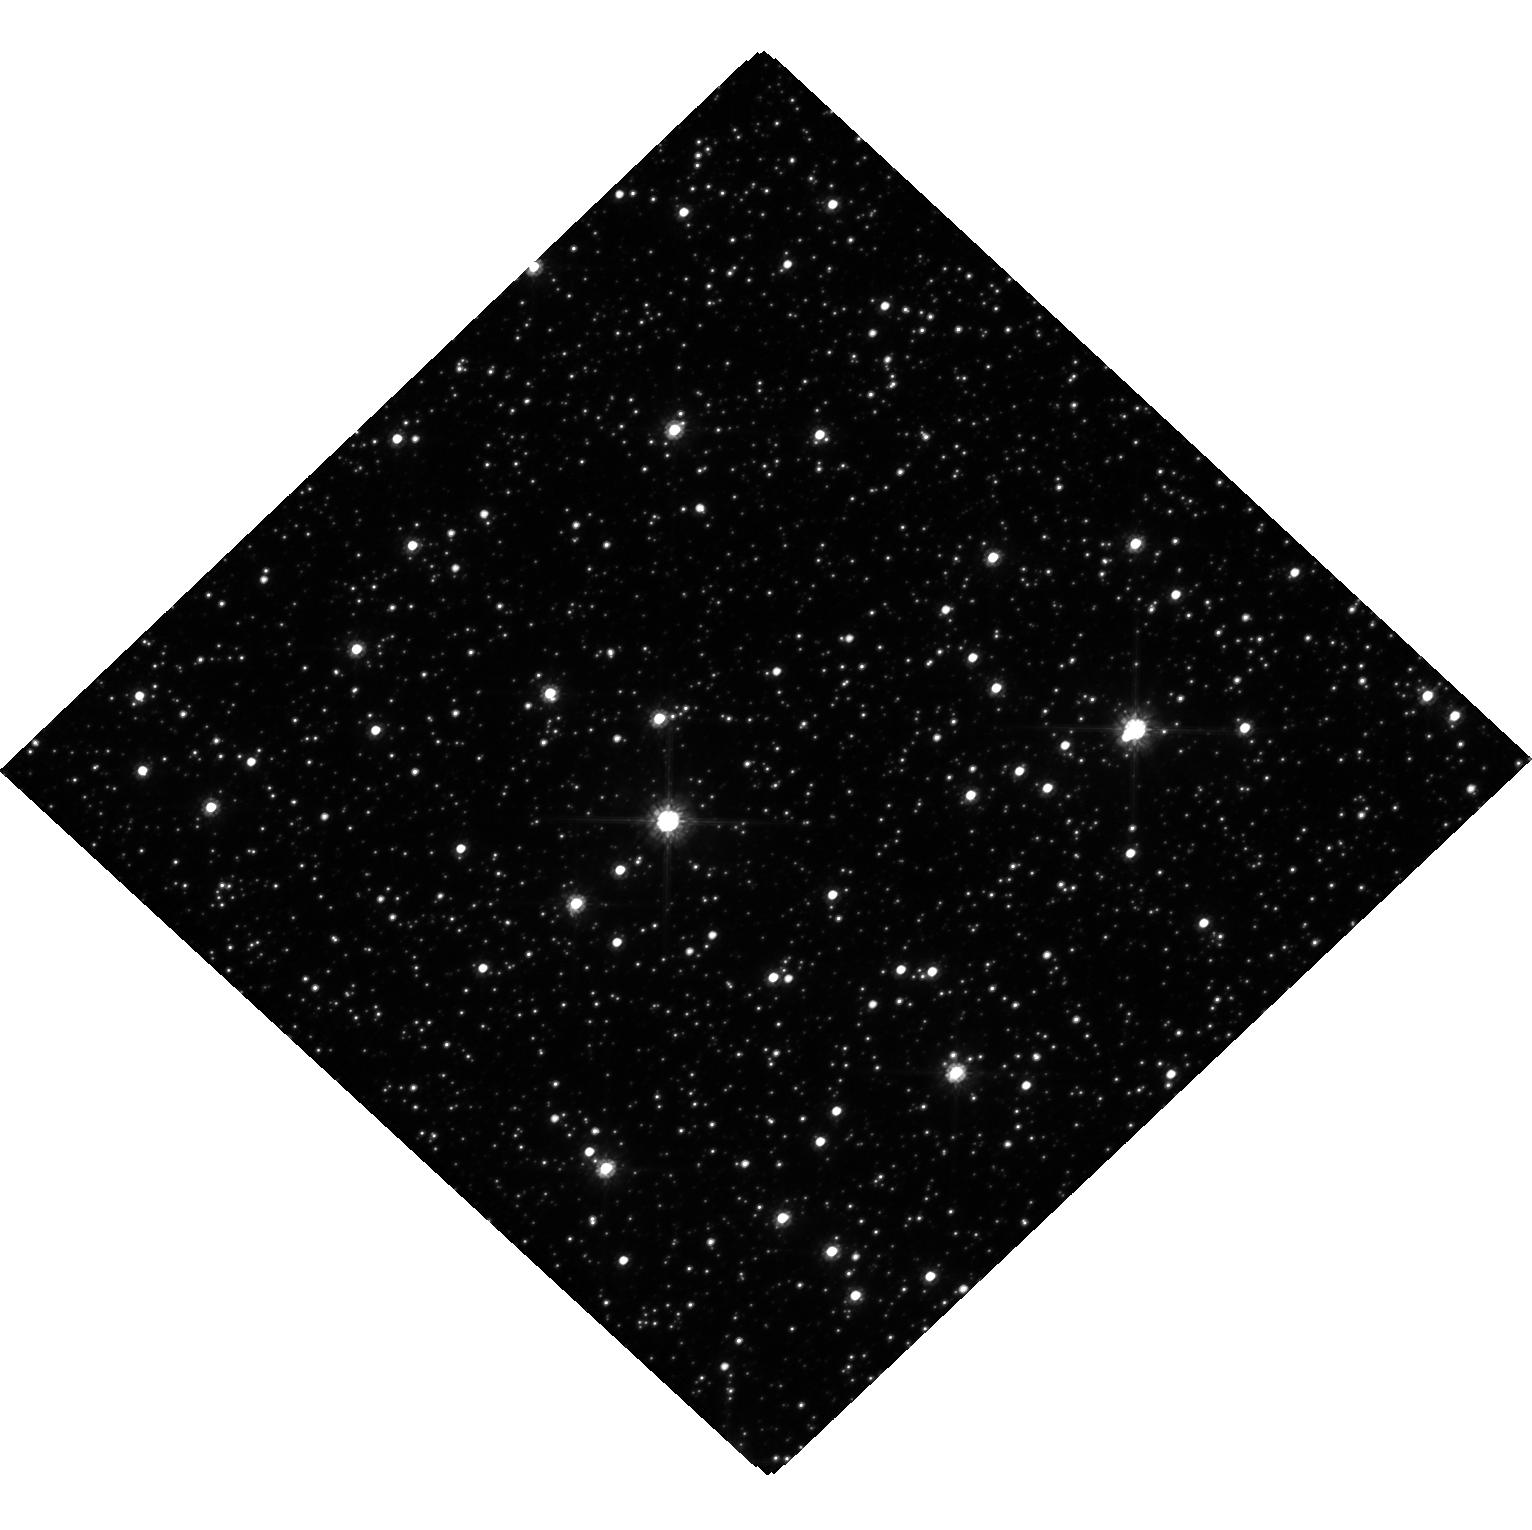
Target: MOA-2022-BLG-465. Instrument: WFC3/UVIS. Filter: F814W. Exposure: 18 min. Observation ID: hst_17834_04_wfc3_uvis_f814w_iffp04

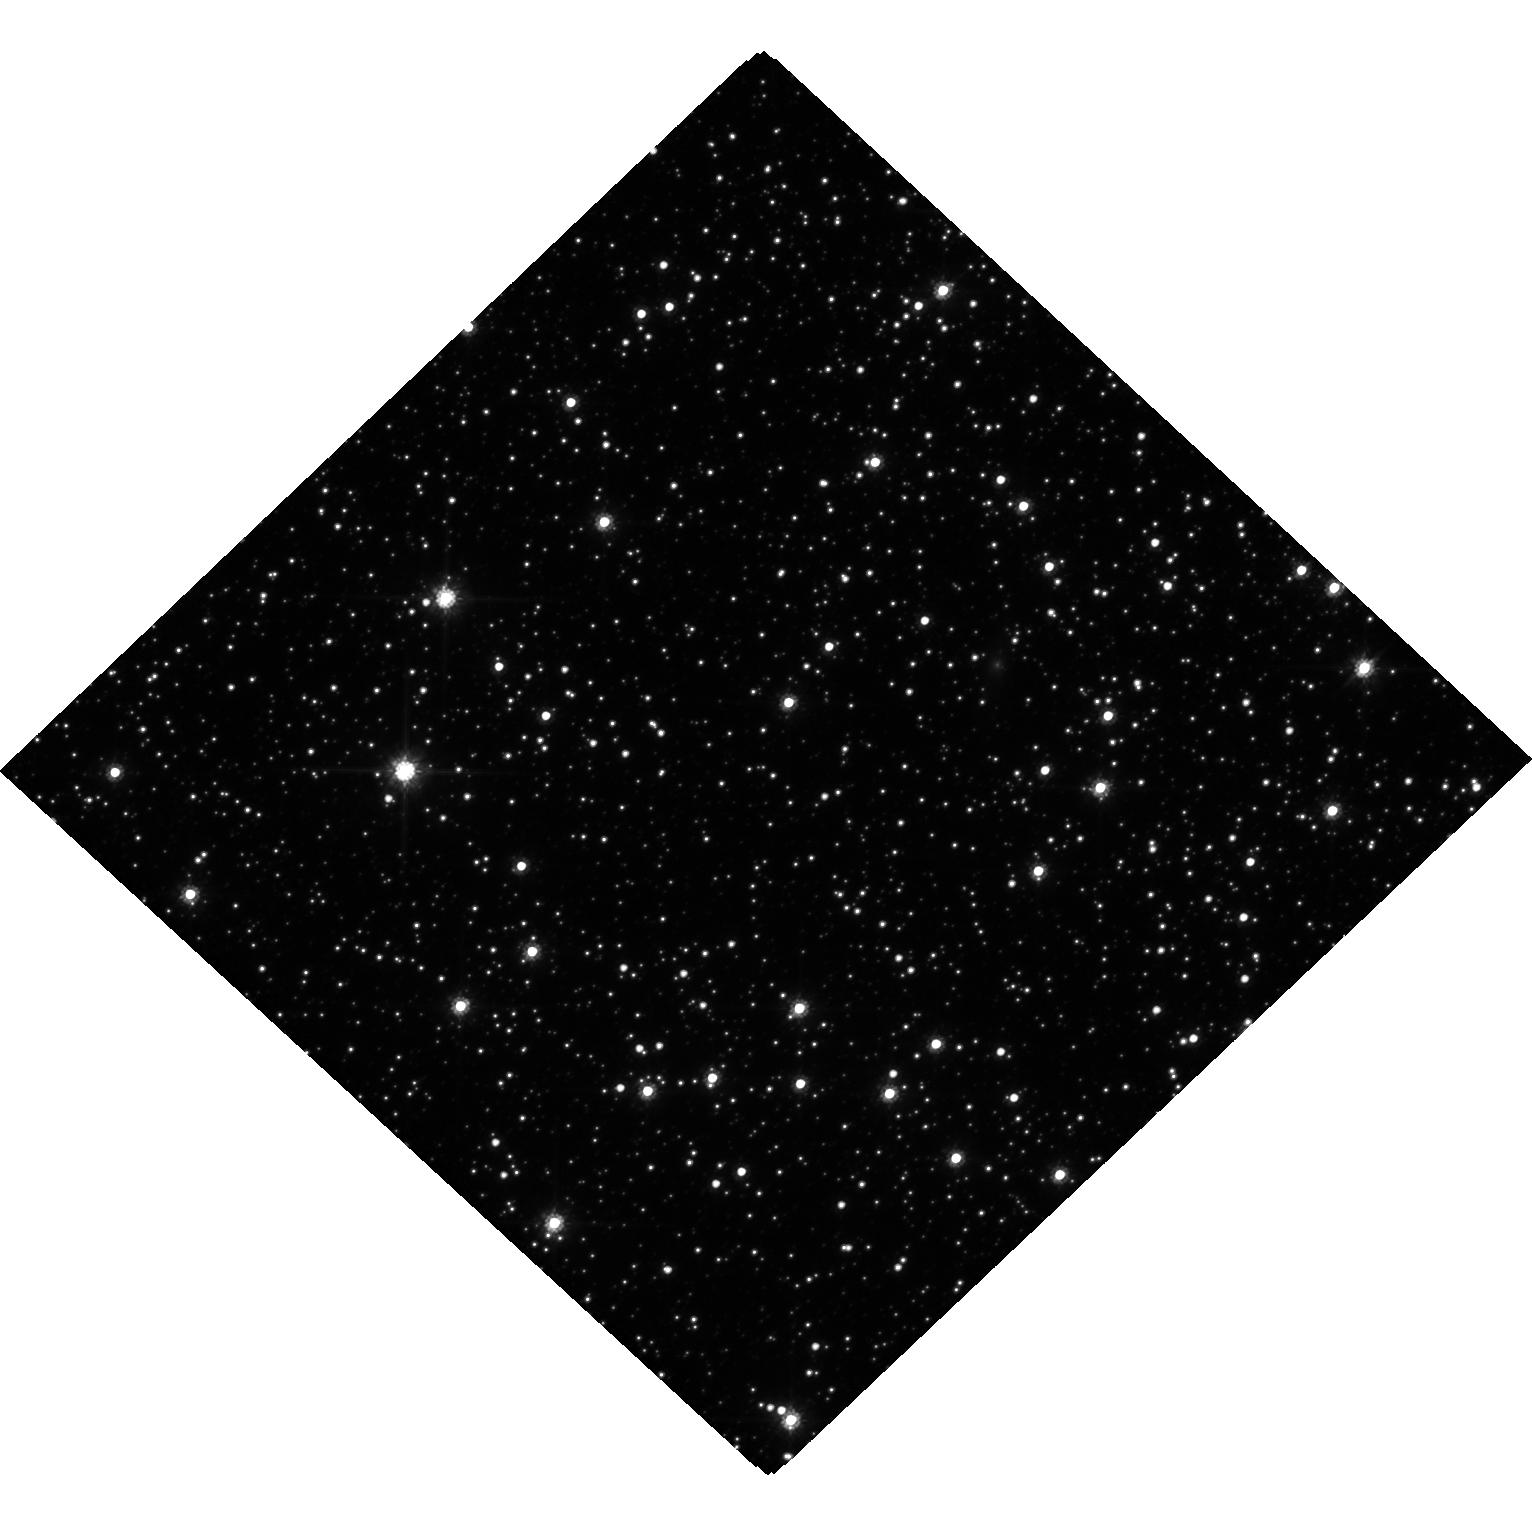
Target: OGLE-2023-BLG-0524. Instrument: WFC3/UVIS. Filter: F814W. Exposure: 18 min. Observation ID: hst_17834_06_wfc3_uvis_f814w_iffp06

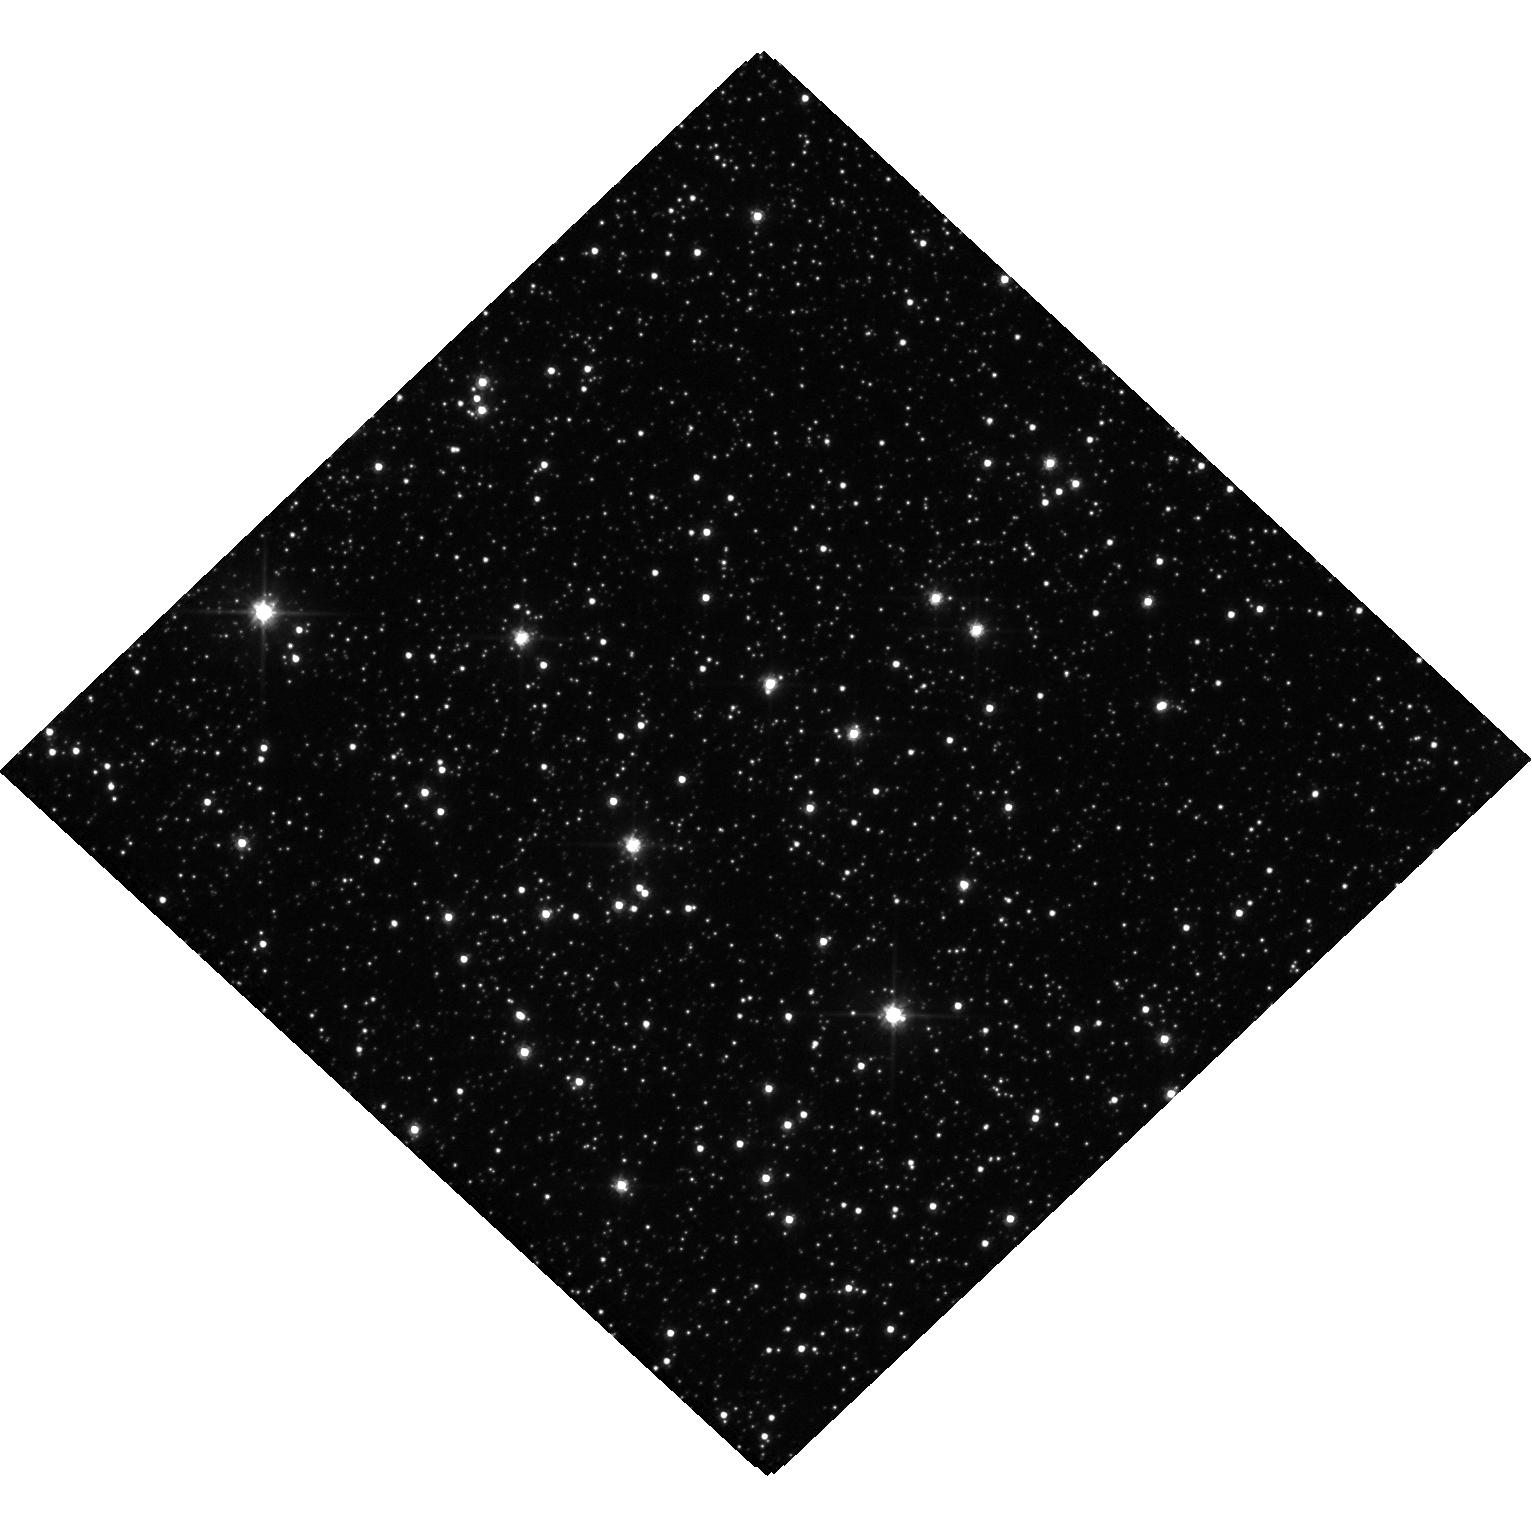
Target: OGLE-2019-BLG-0954. Instrument: WFC3/UVIS. Filter: F606W. Exposure: 19 min. Observation ID: hst_17834_03_wfc3_uvis_f606w_iffp03

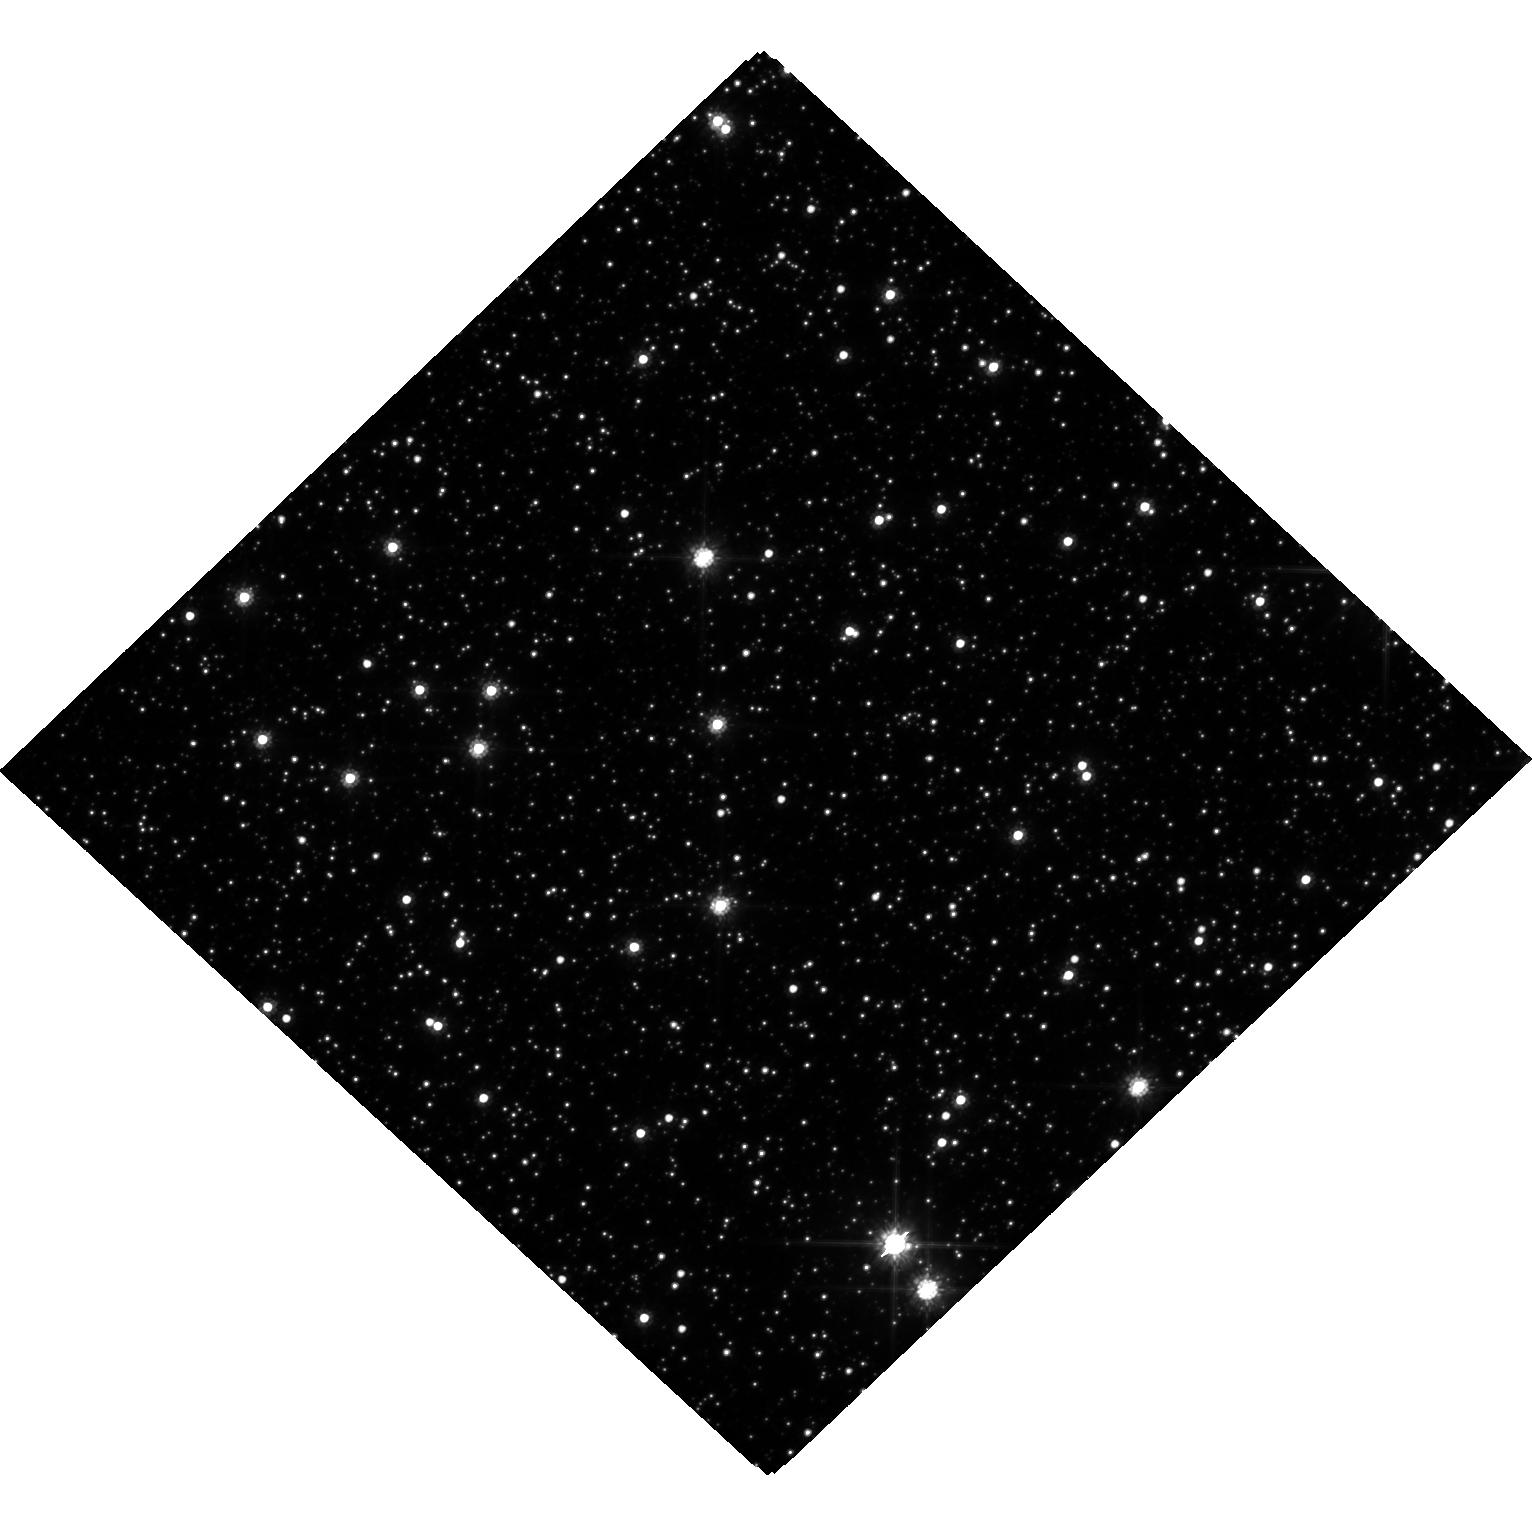
Target: OGLE-2006-BLG-284. Instrument: WFC3/UVIS. Filter: F814W. Exposure: 18 min. Observation ID: hst_17834_01_wfc3_uvis_f814w_iffp01

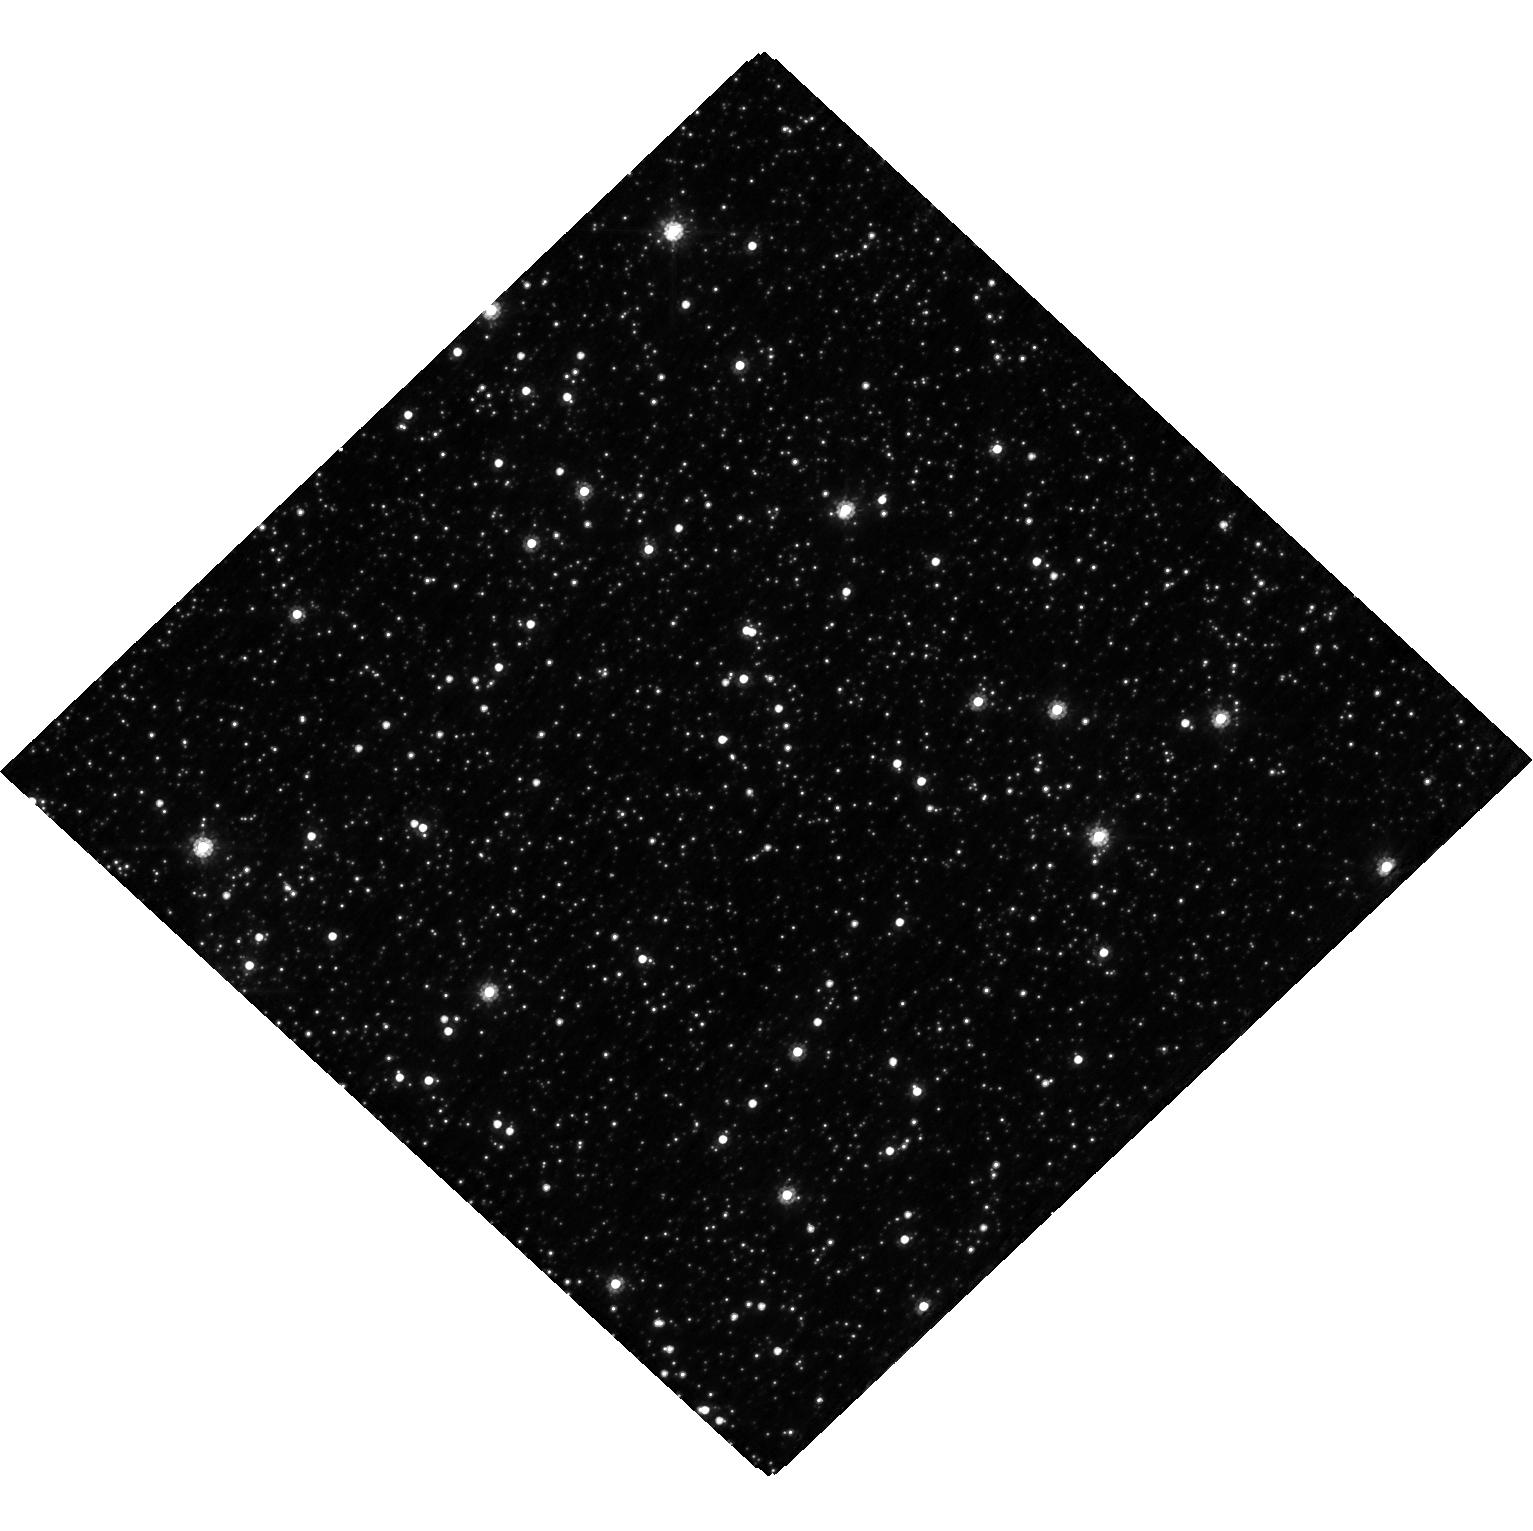
Target: KMT-2019-BLG-0253. Instrument: WFC3/UVIS. Filter: F814W. Exposure: 18 min. Observation ID: hst_17834_02_wfc3_uvis_f814w_iffp02

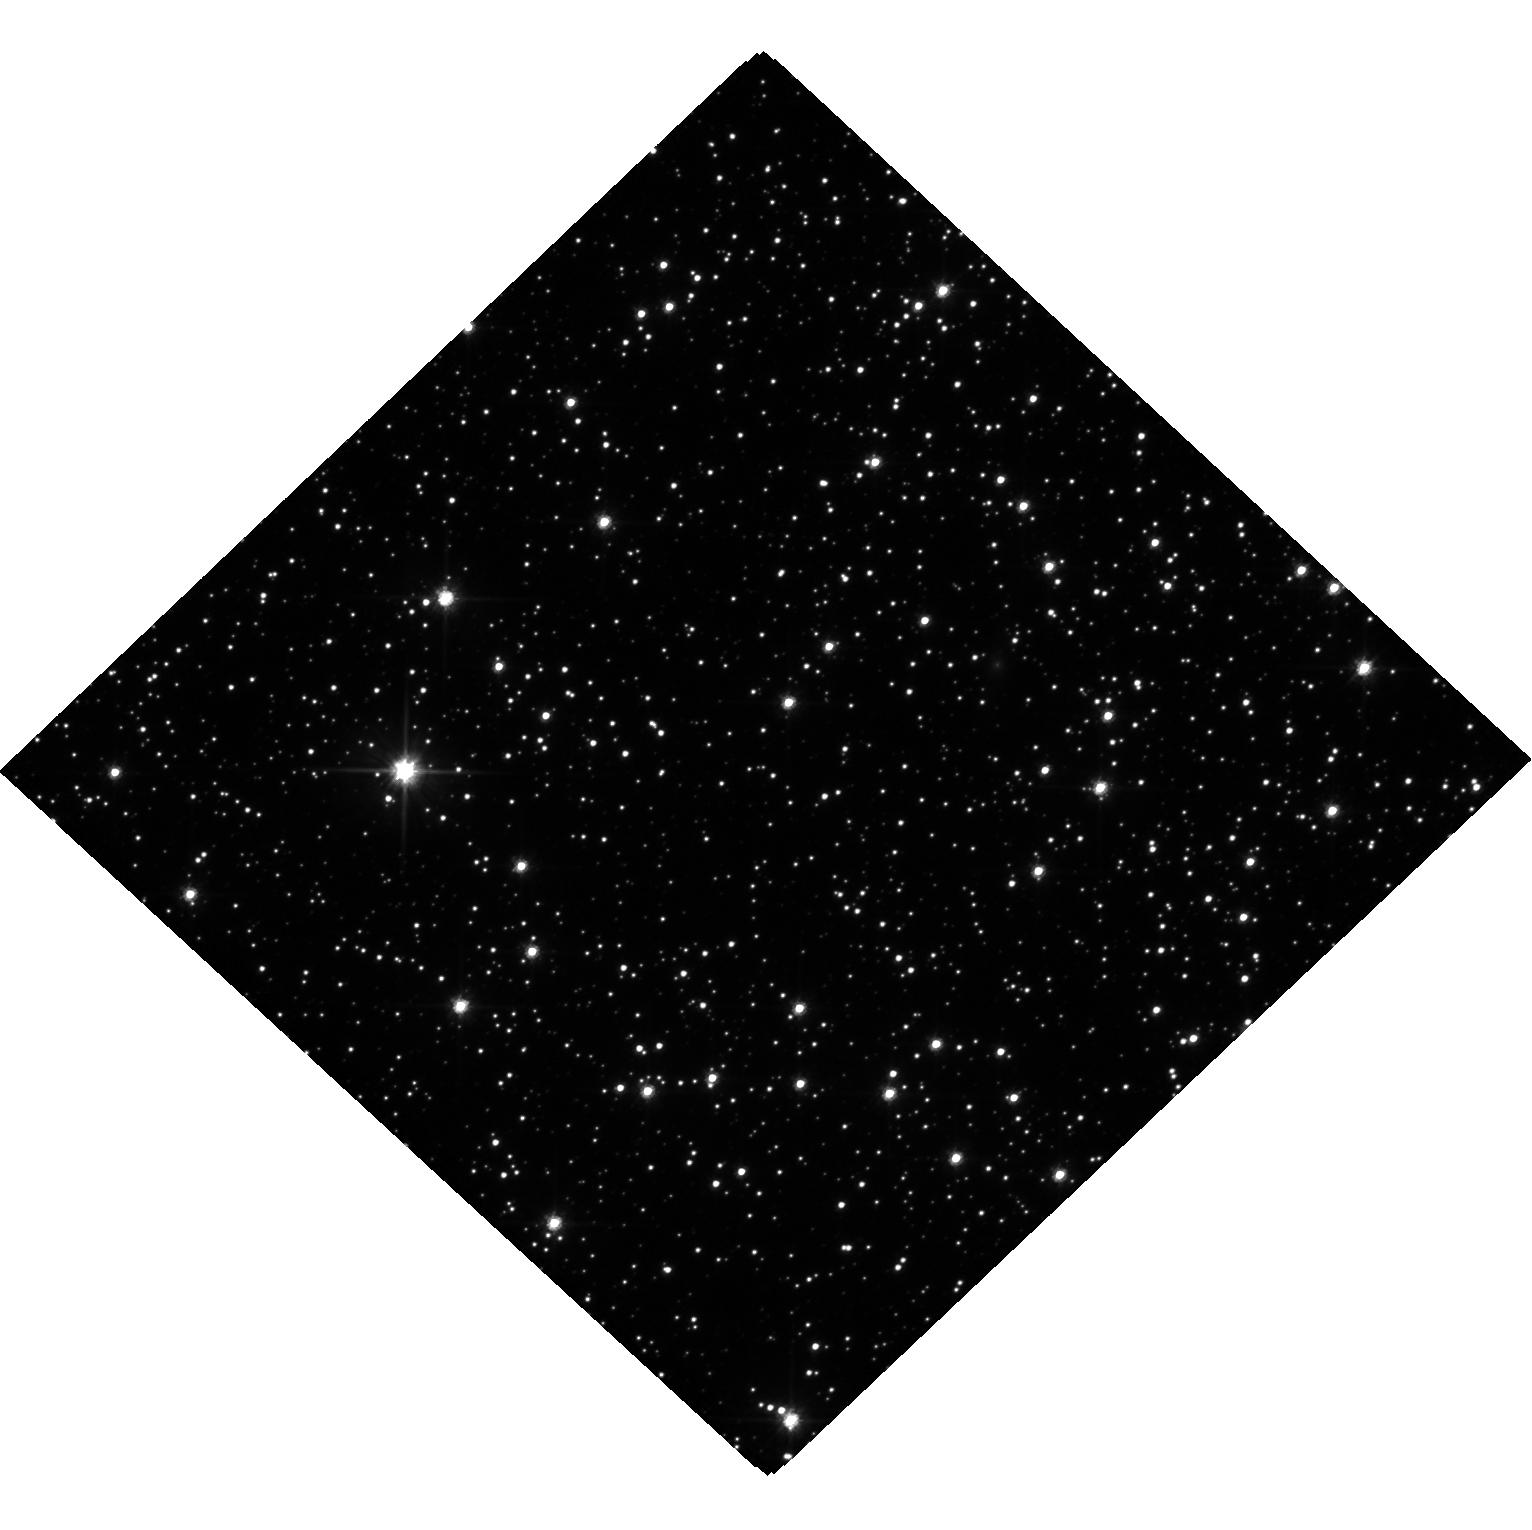
Target: OGLE-2023-BLG-0524. Instrument: WFC3/UVIS. Filter: F606W. Exposure: 19 min. Observation ID: hst_17834_06_wfc3_uvis_f606w_iffp06

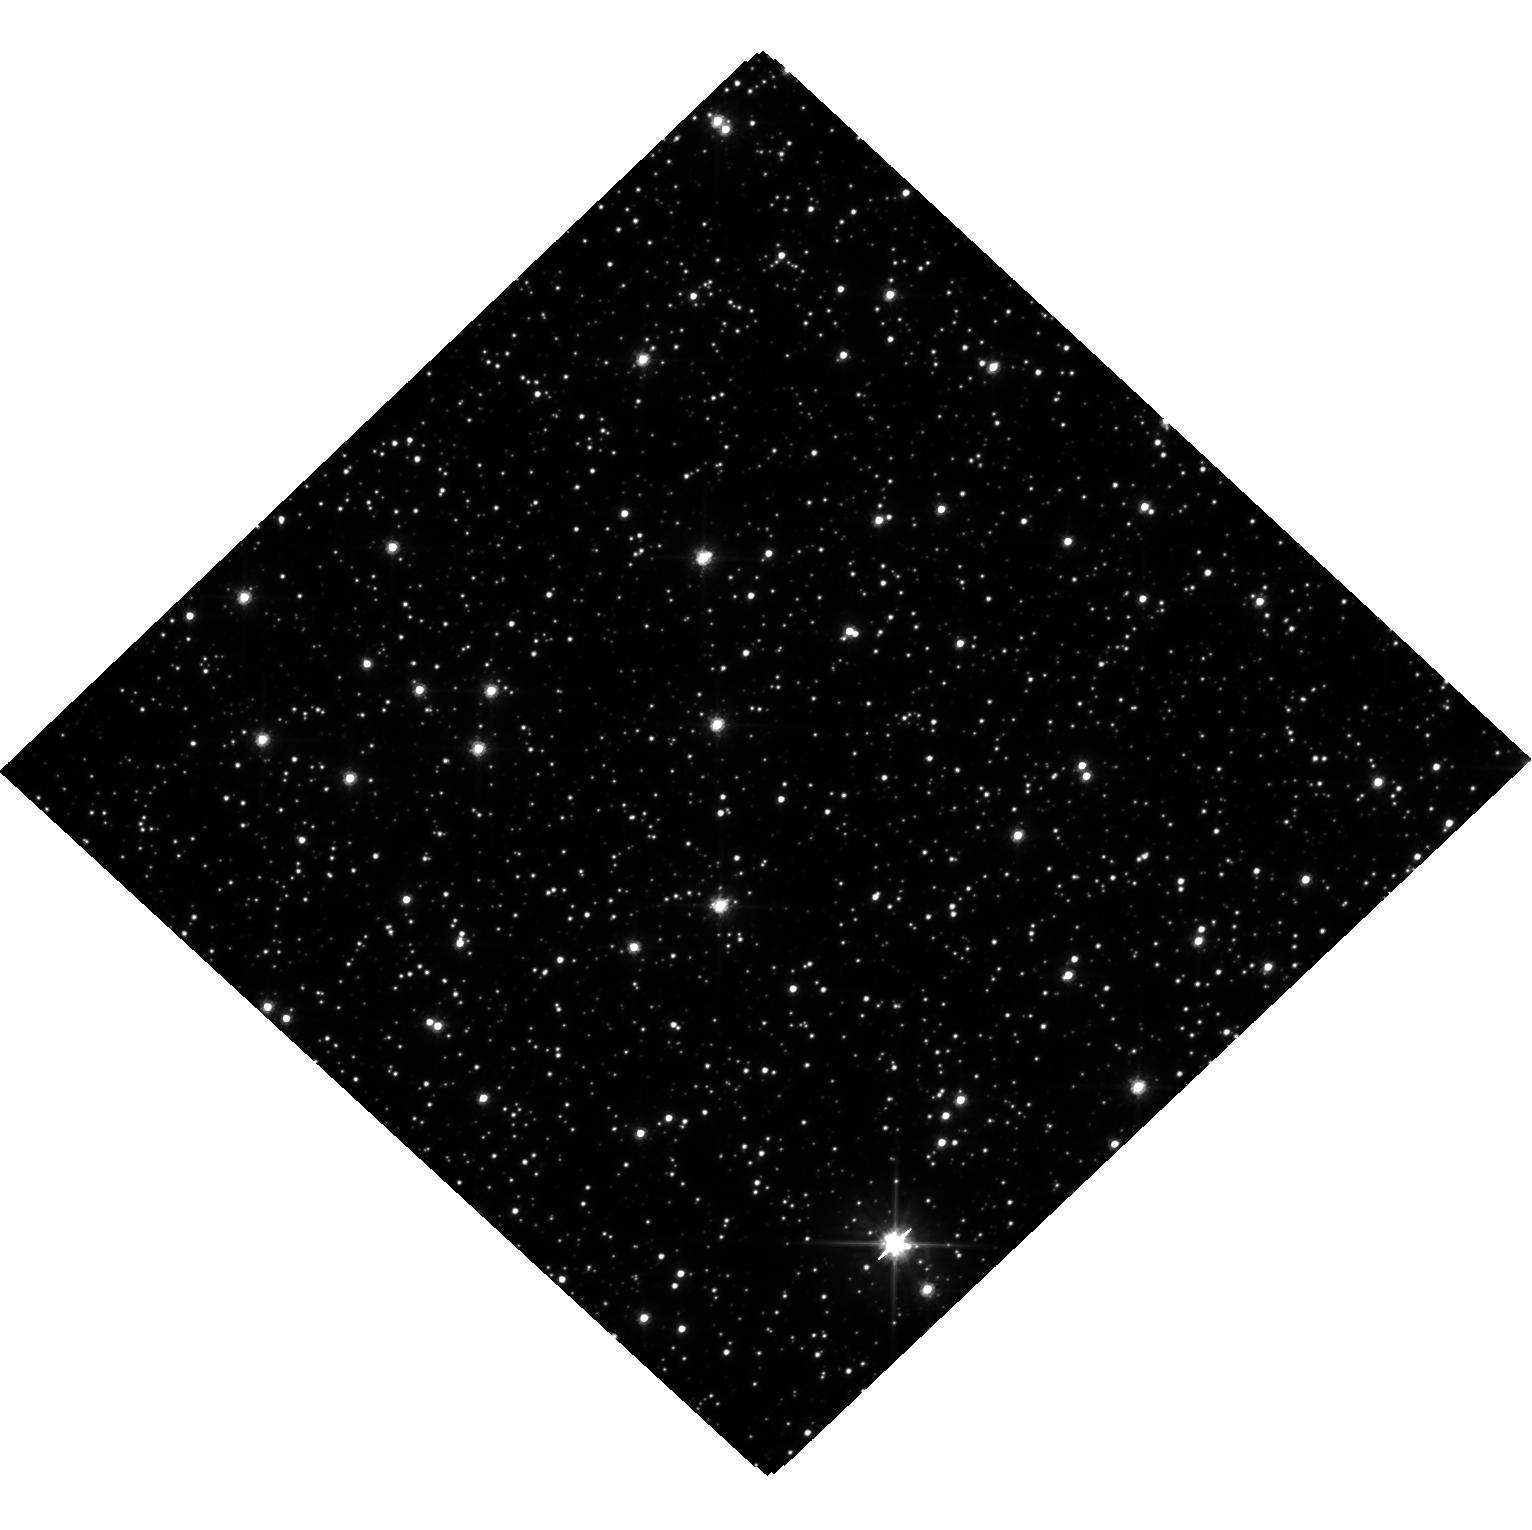
Target: OGLE-2006-BLG-284. Instrument: WFC3/UVIS. Filter: F606W. Exposure: 19 min. Observation ID: hst_17834_01_wfc3_uvis_f606w_iffp01

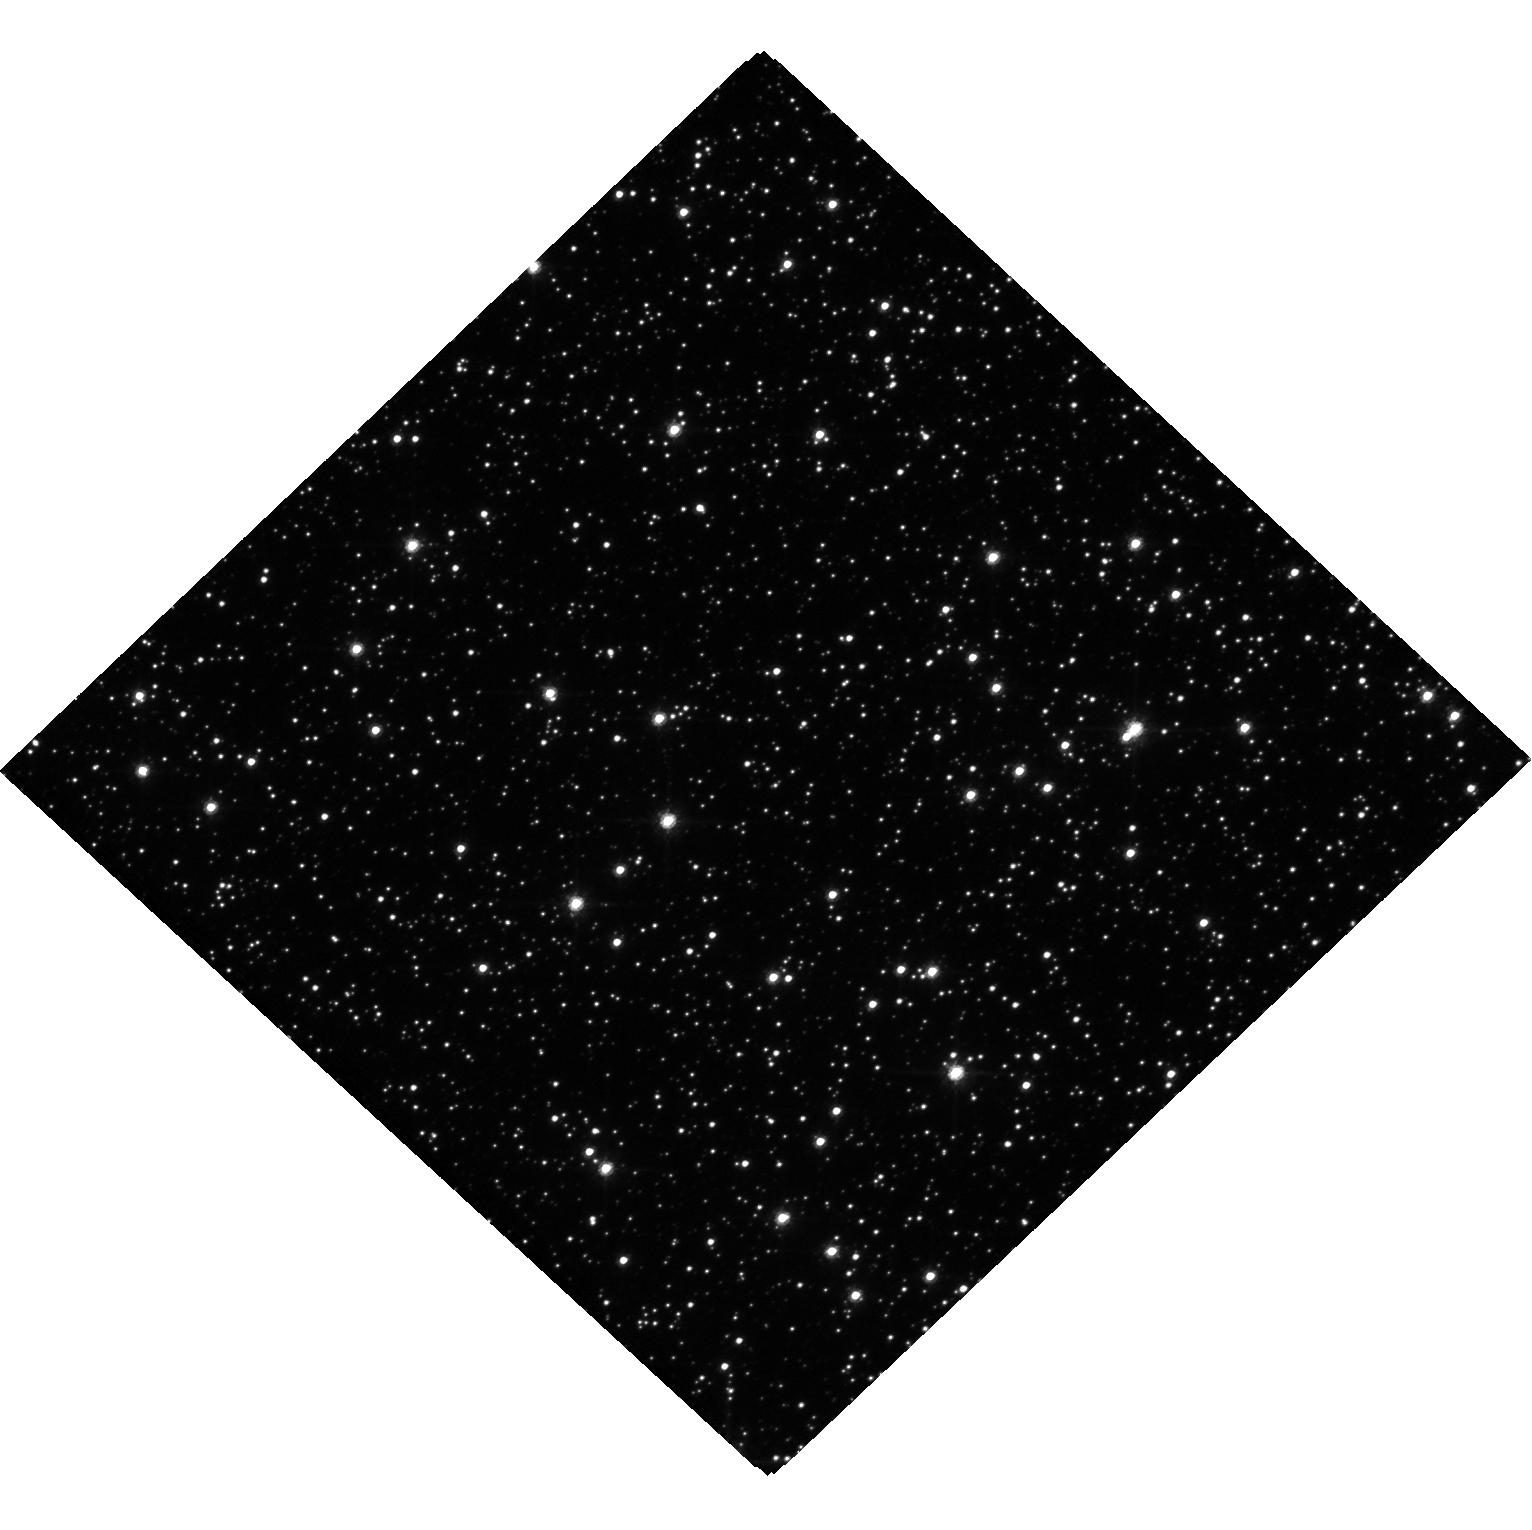
Target: MOA-2022-BLG-465. Instrument: WFC3/UVIS. Filter: F606W. Exposure: 19 min. Observation ID: hst_17834_04_wfc3_uvis_f606w_iffp04

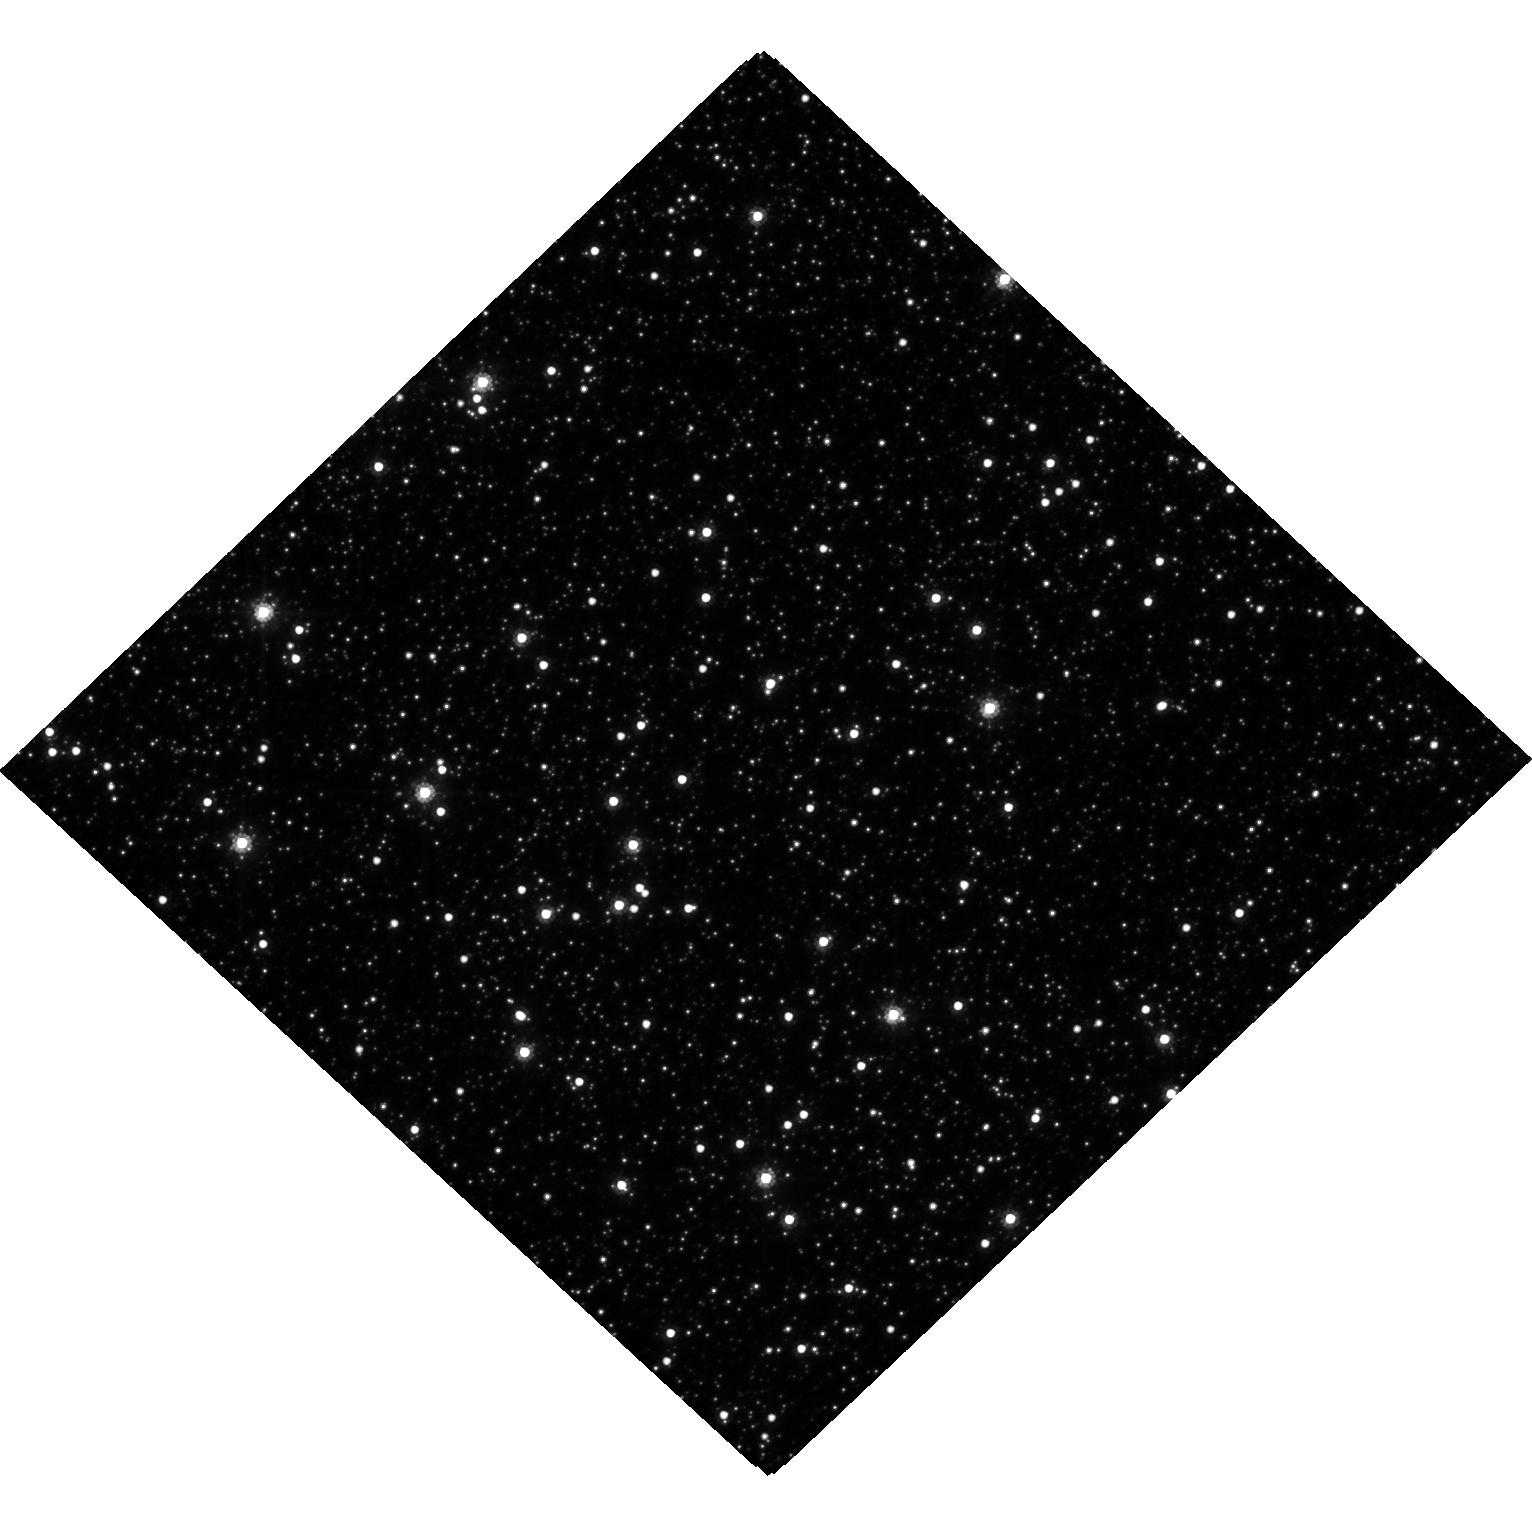
Target: OGLE-2019-BLG-0954. Instrument: WFC3/UVIS. Filter: F814W. Exposure: 18 min. Observation ID: hst_17834_03_wfc3_uvis_f814w_iffp03

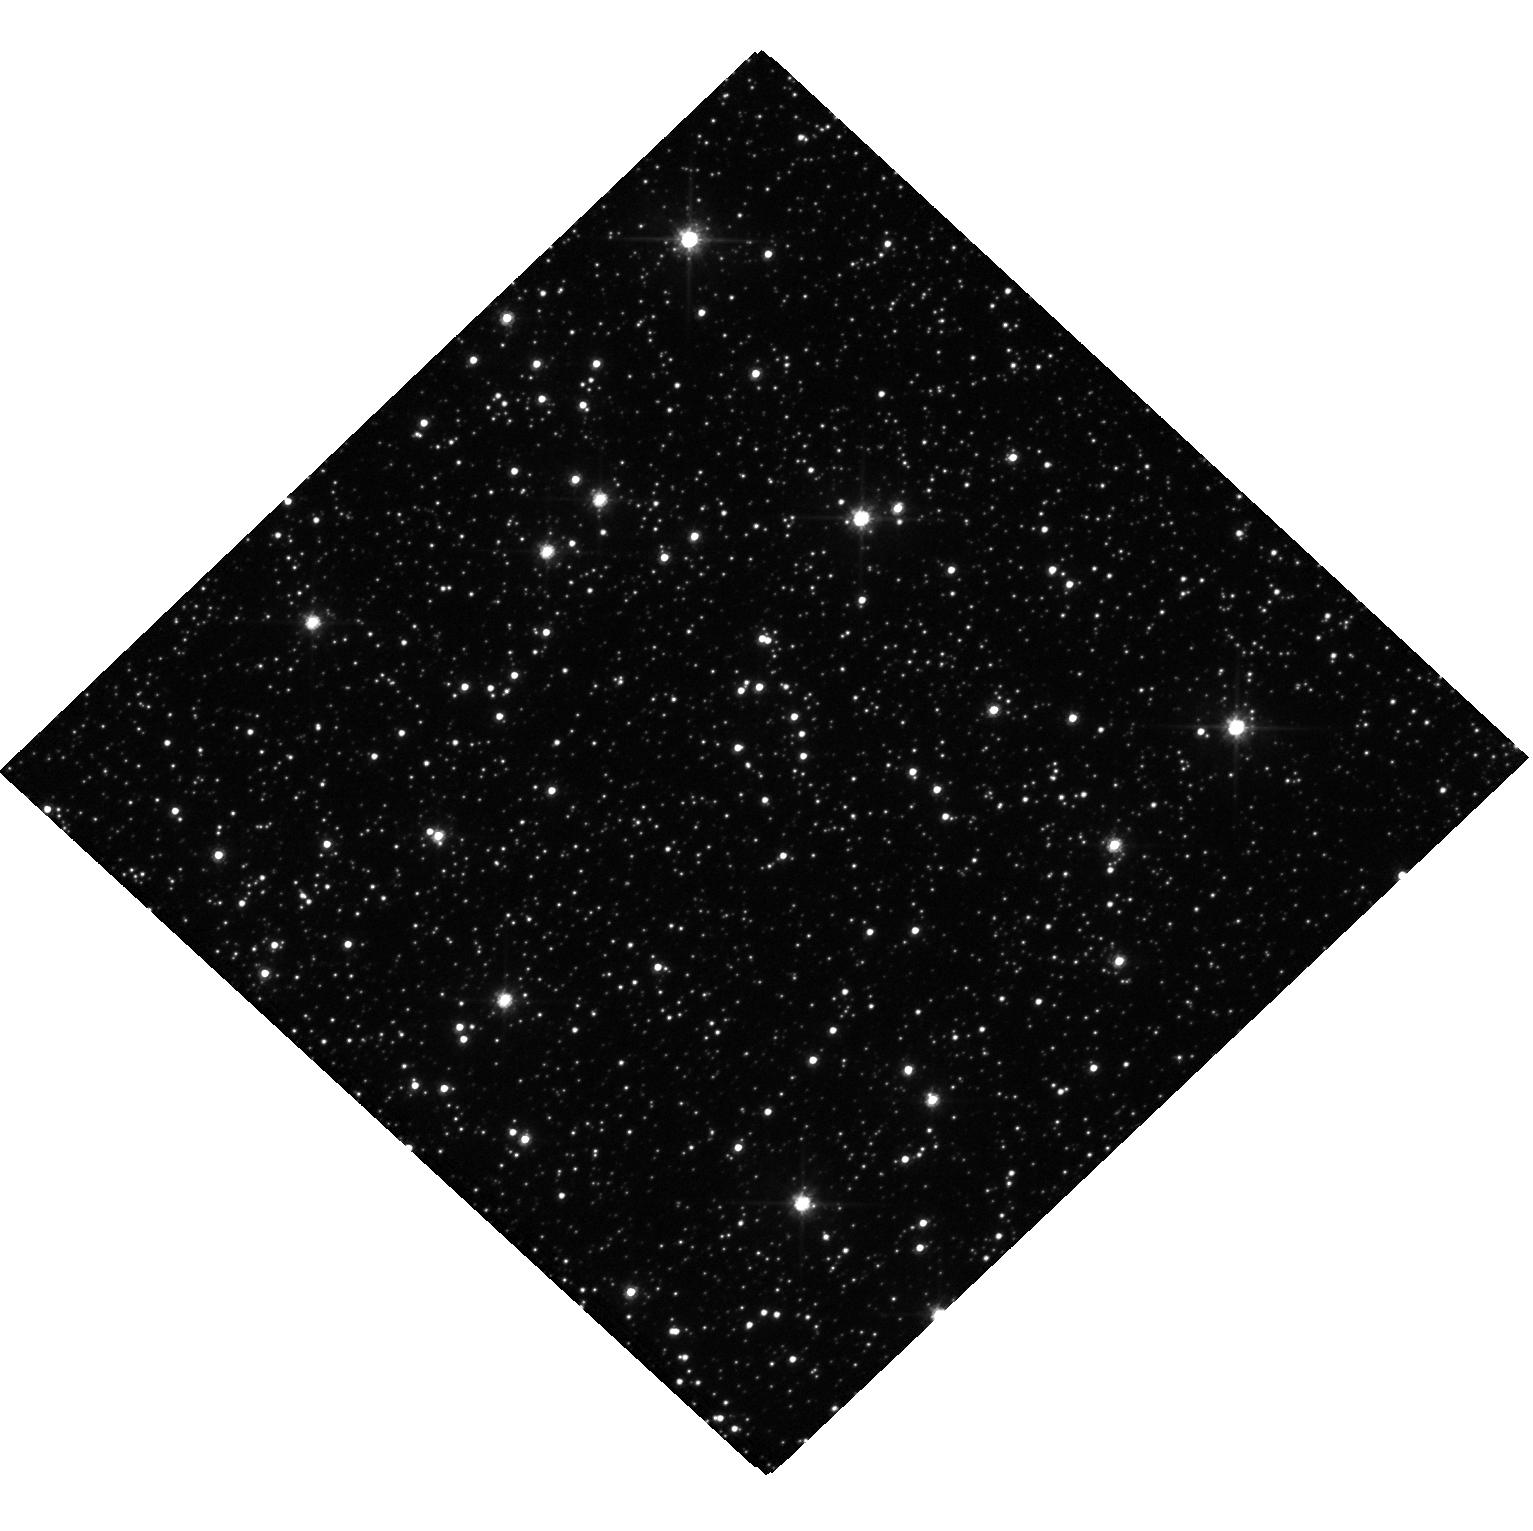
Target: KMT-2019-BLG-0253. Instrument: WFC3/UVIS. Filter: F606W. Exposure: 19 min. Observation ID: hst_17834_02_wfc3_uvis_f606w_iffp02

Confirming Serendipitous Microlens Host Detections with New and Archival HST Imaging (PI: Terry, Sean)

We propose a GO-Archival program to study seven planetary microlensing events for which we identify serendipitous HST archival data that have observed these targets between 8 - 25 years prior to the gravitational microlensing events. We will couple this archival data with new HST observations in order to definitively confirm the candidate lens objects via their proper motions. Three of the seven targets likely represent very exotic lenses; two of the targets are candidate white dwarf (WD) hosts and one target is a free-floating planet (FFP) candidate. Successful confirmation of any of the proposed targets requires a second-epoch HST observation, and would represent a first of its kind precursor detection of a lens object prior to the microlensing event. Further, confirmation of either of the WD or FFP candidates will help inform planet formation and evolution theory for unbound FFPs as well as bound planets in stellar remnant systems.